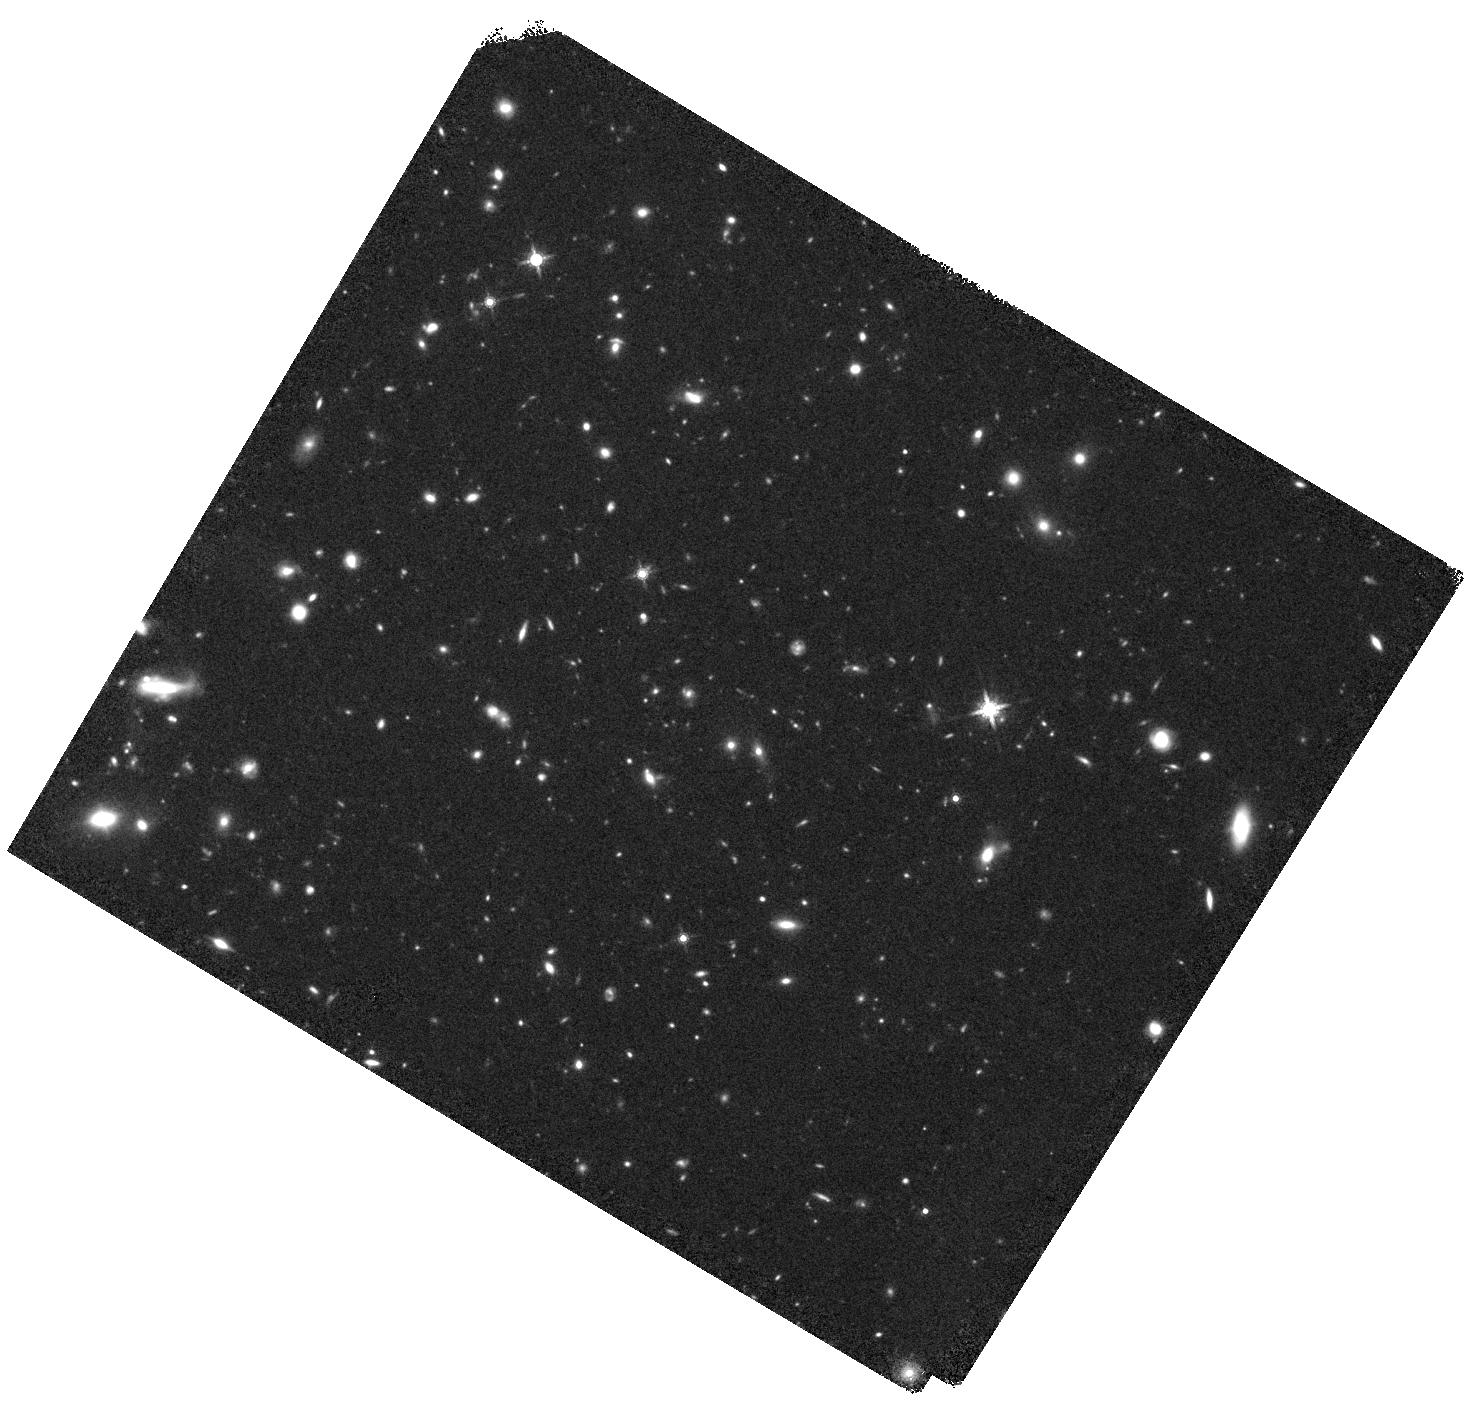
Target: UV-105842
Instrument: WFC3/IR
Filter: F160W
Exposure: 44 min
Observation ID: hst_14721_01_wfc3_ir_f160w_id6p01

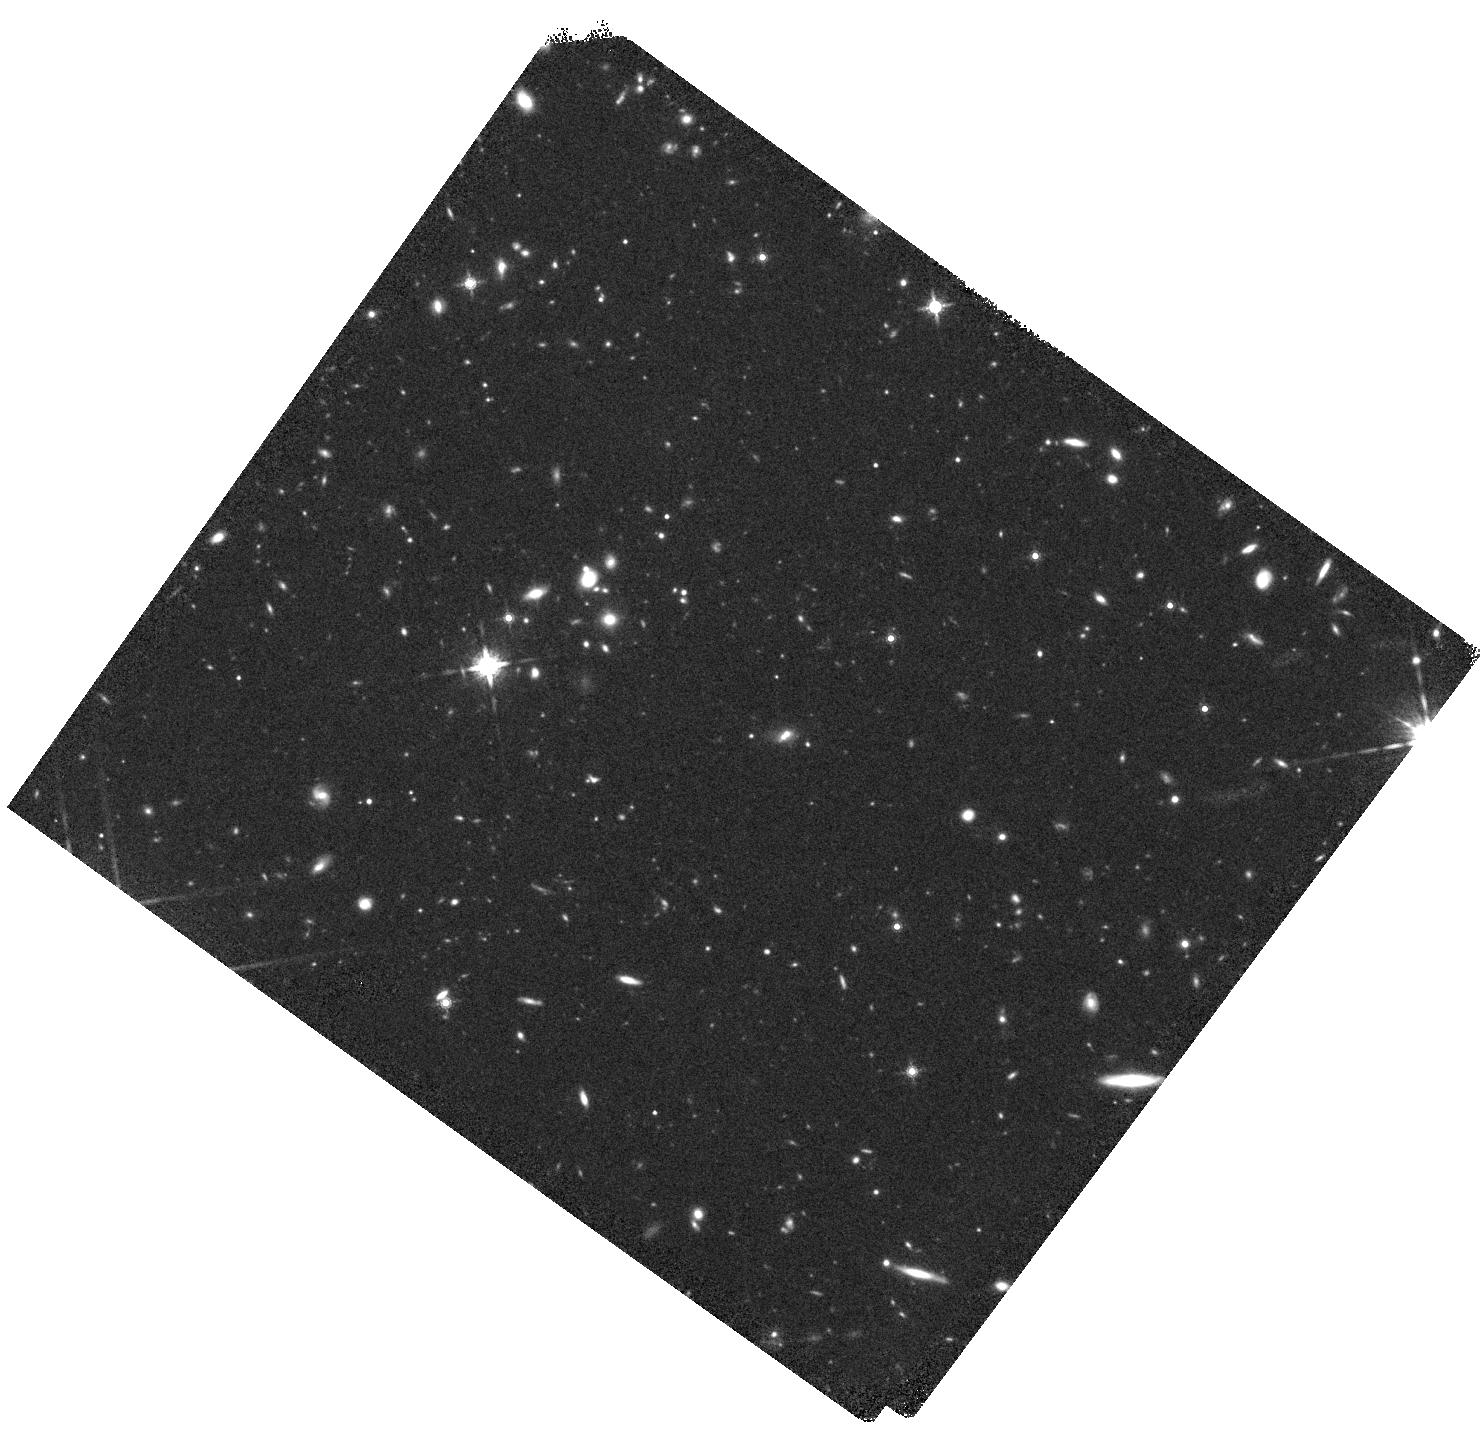
Target: UV-250513
Instrument: WFC3/IR
Filter: F160W
Exposure: 44 min
Observation ID: hst_14721_08_wfc3_ir_f160w_id6p08

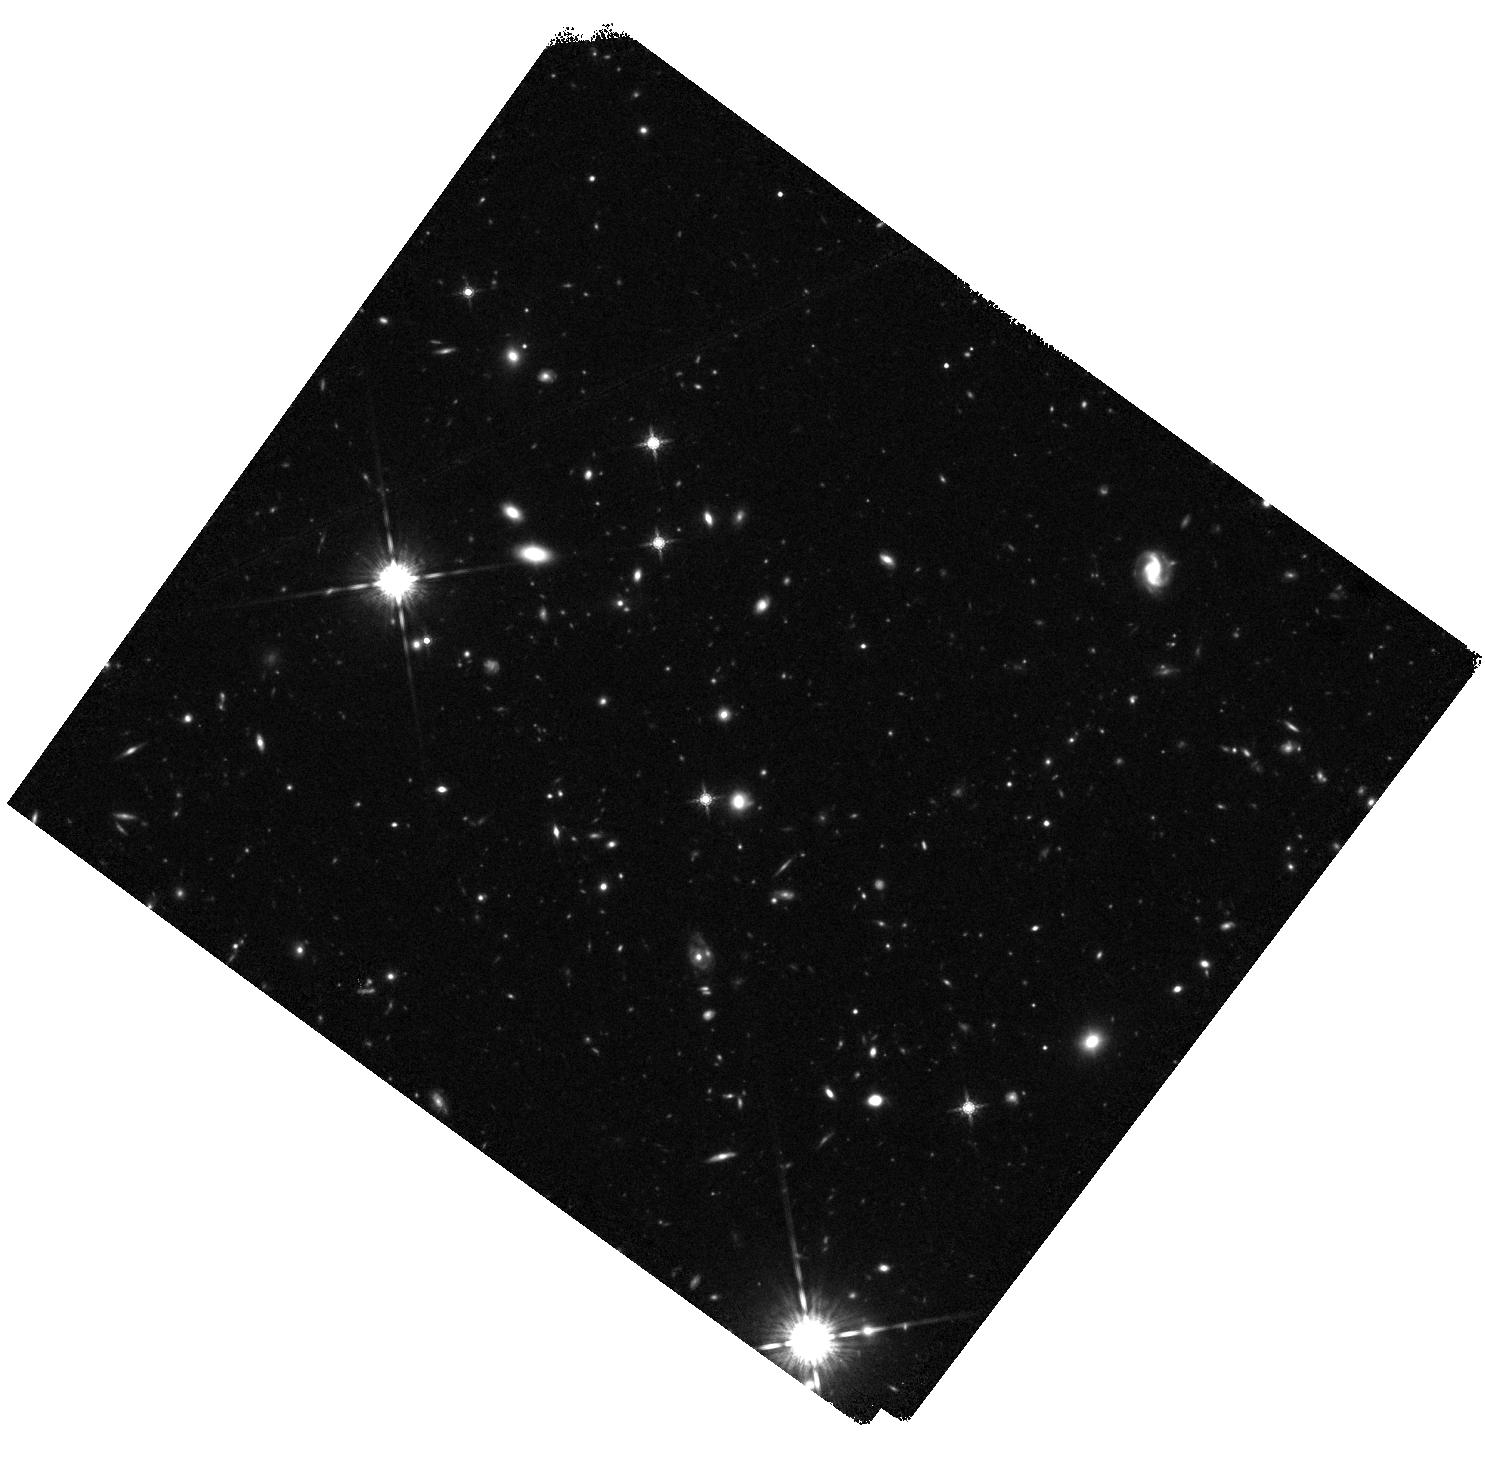
Target: UV-171687
Instrument: WFC3/IR
Filter: F160W
Exposure: 44 min
Observation ID: hst_14721_05_wfc3_ir_f160w_id6p05

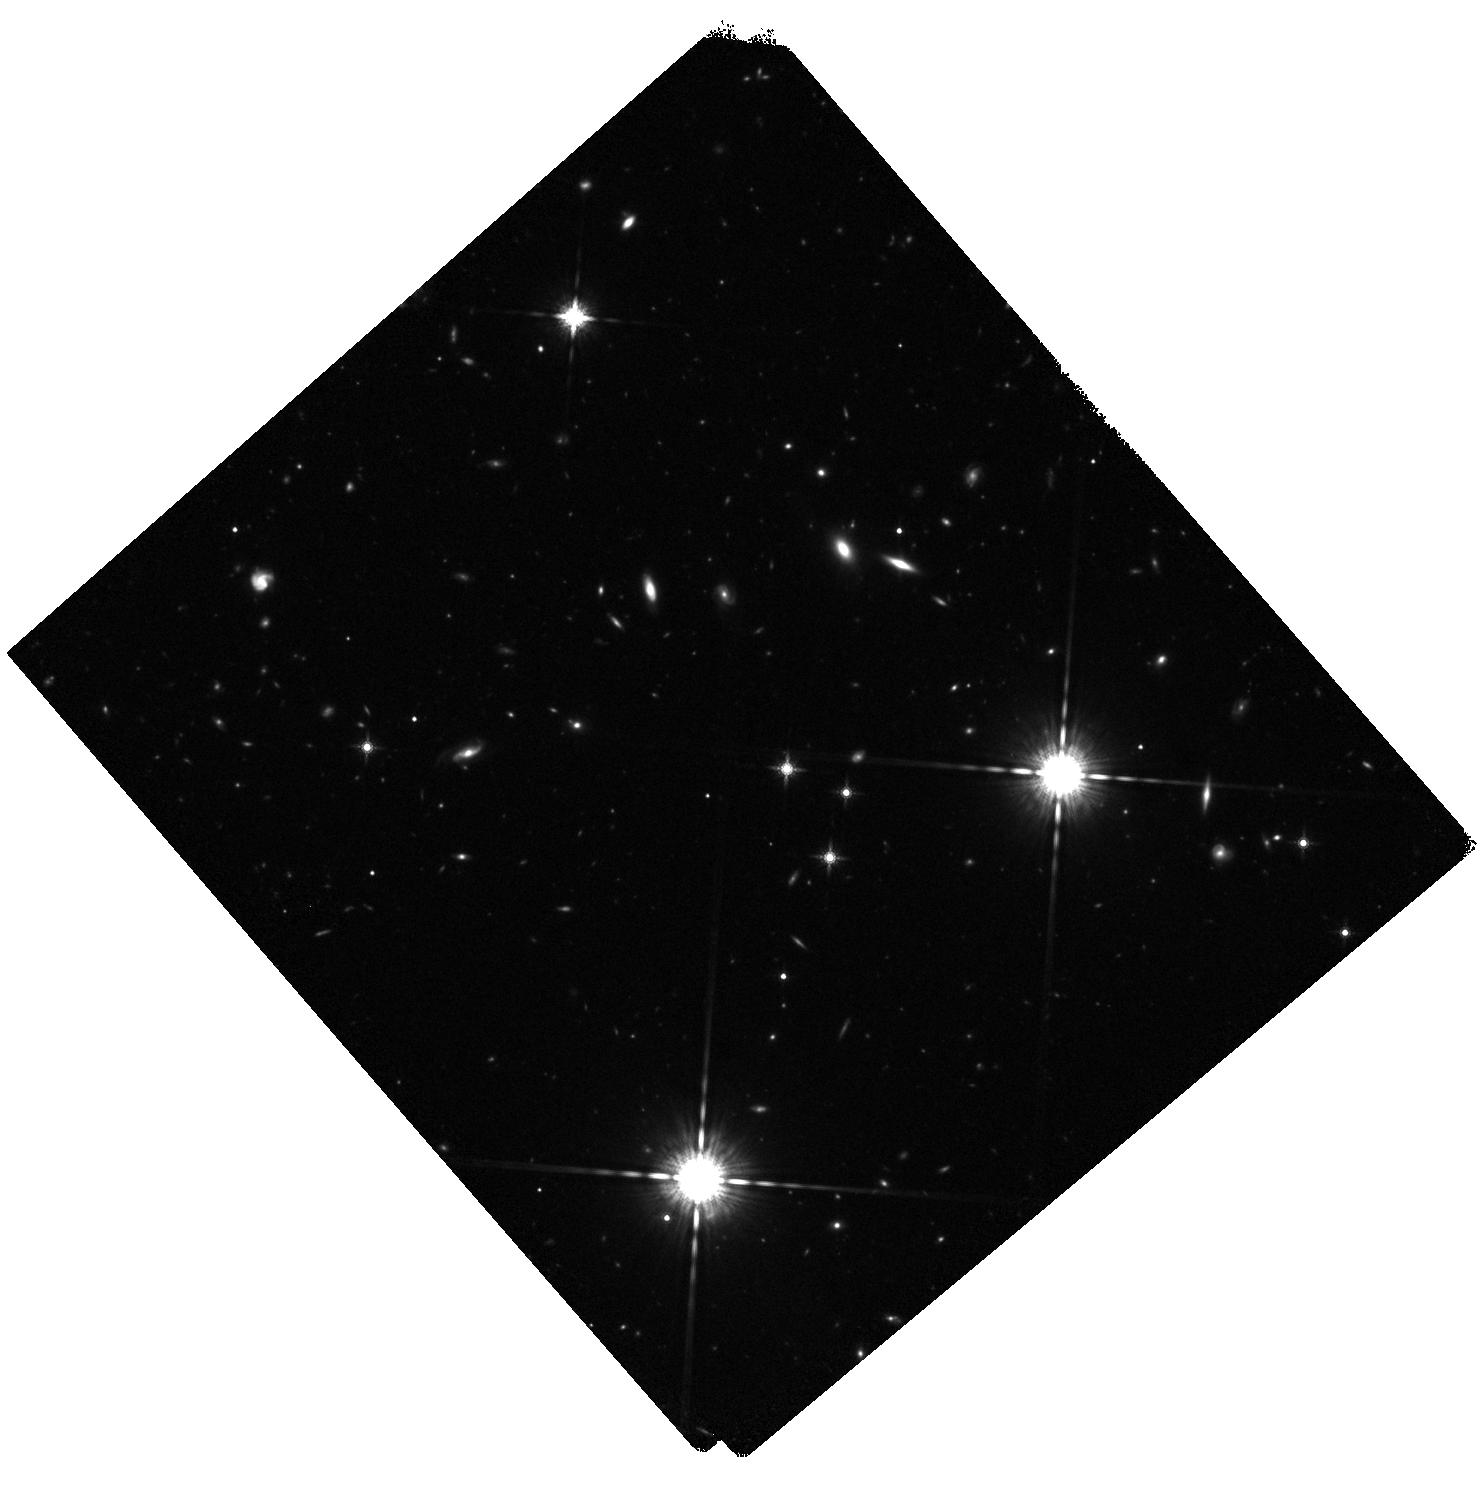
Target: UV-230929
Instrument: WFC3/IR
Filter: F160W
Exposure: 44 min
Observation ID: hst_14721_07_wfc3_ir_f160w_id6p07

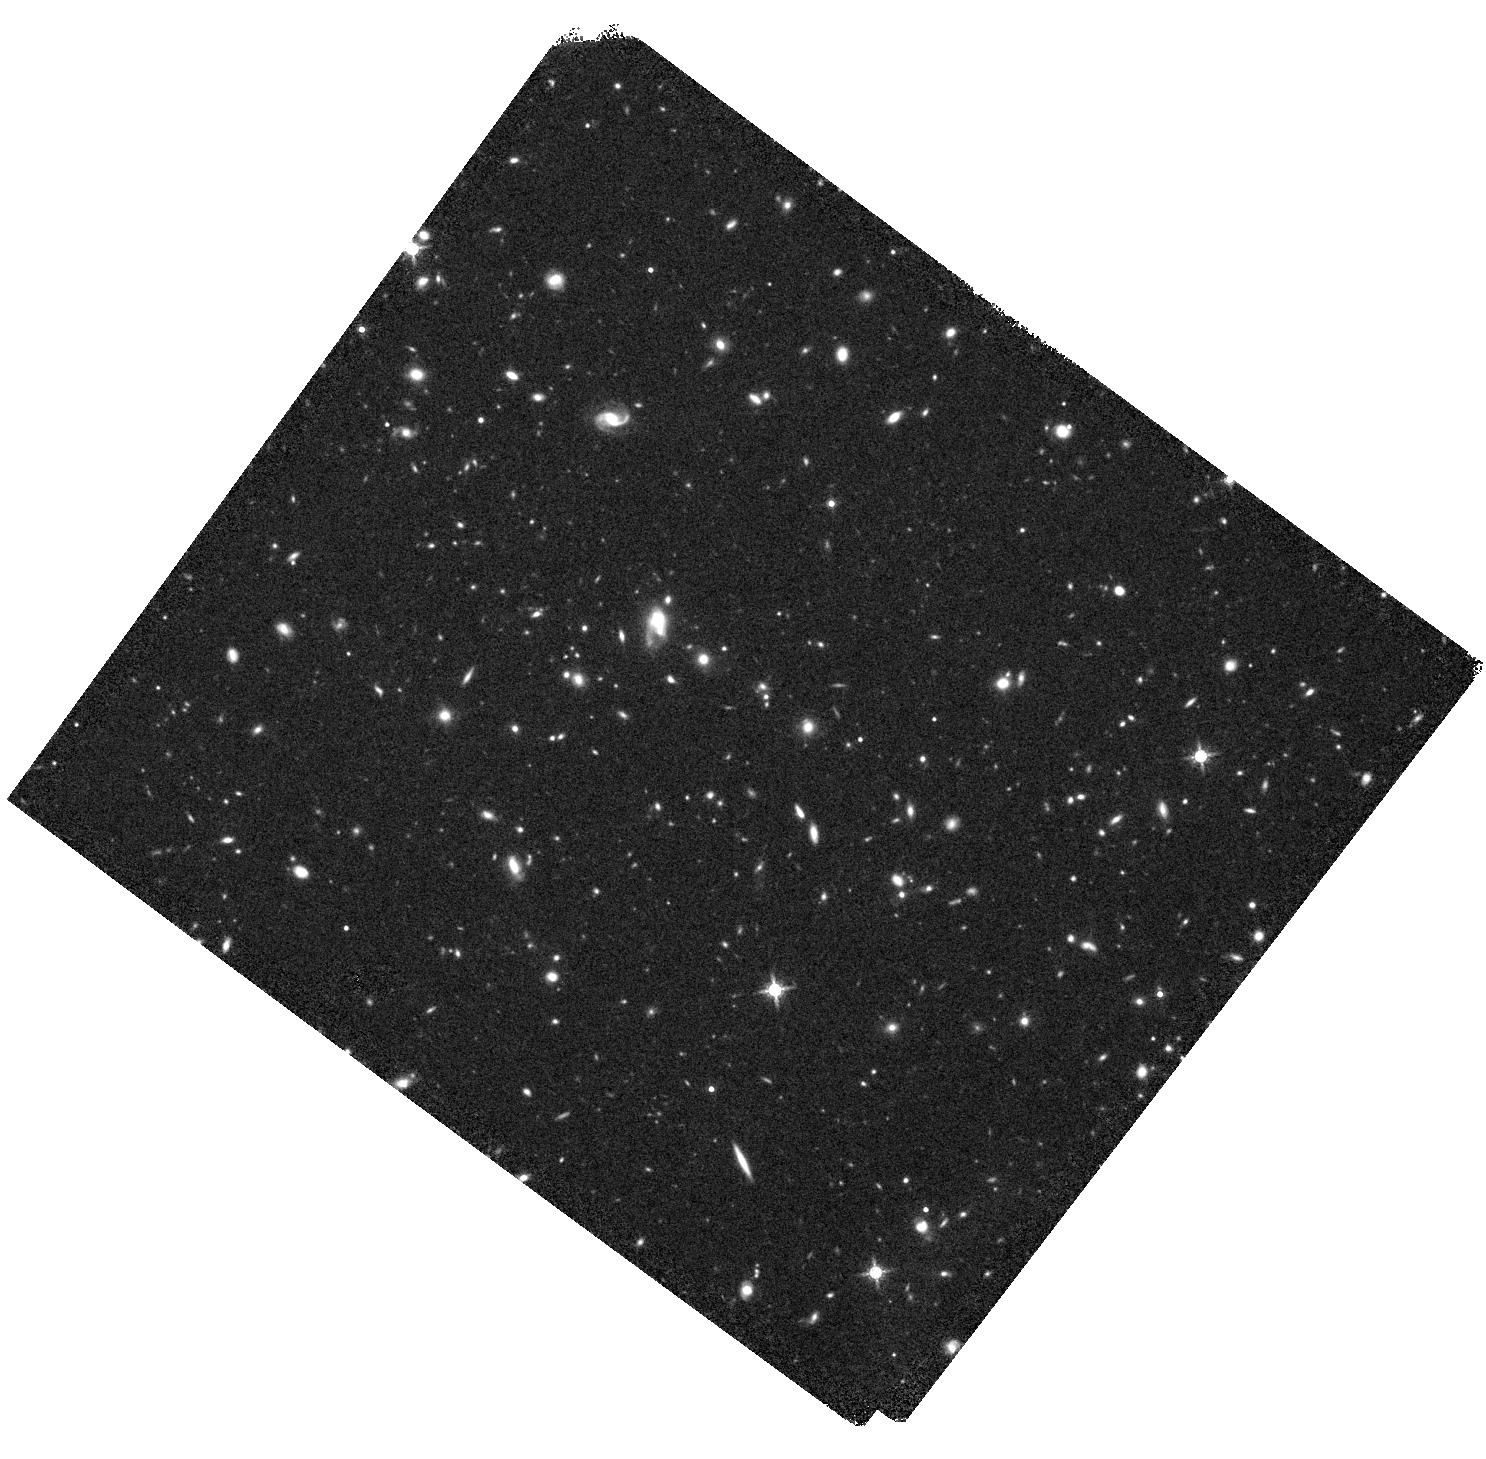
Target: UV-155853
Instrument: WFC3/IR
Filter: F160W
Exposure: 44 min
Observation ID: hst_14721_03_wfc3_ir_f160w_id6p03

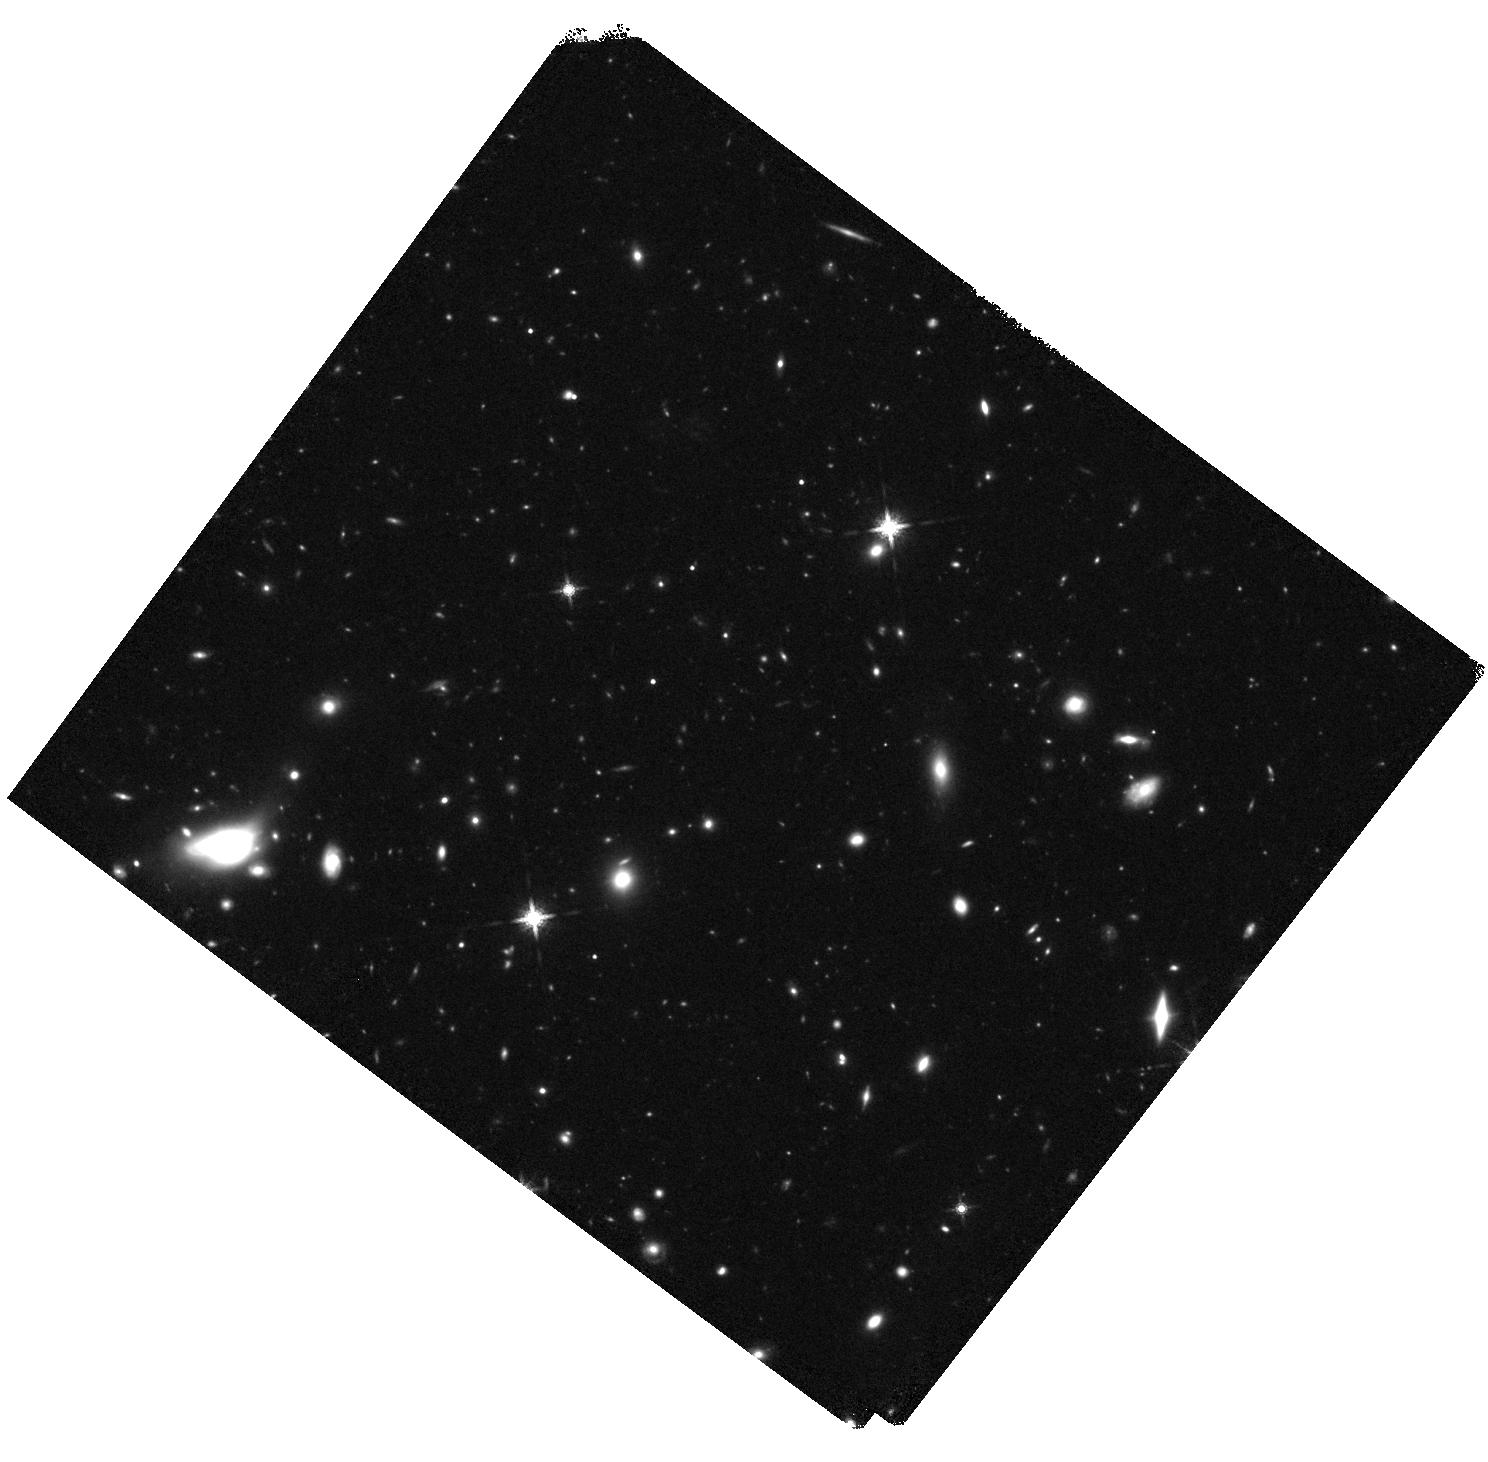
Target: UV-108899
Instrument: WFC3/IR
Filter: F160W
Exposure: 44 min
Observation ID: hst_14721_02_wfc3_ir_f160w_id6p02

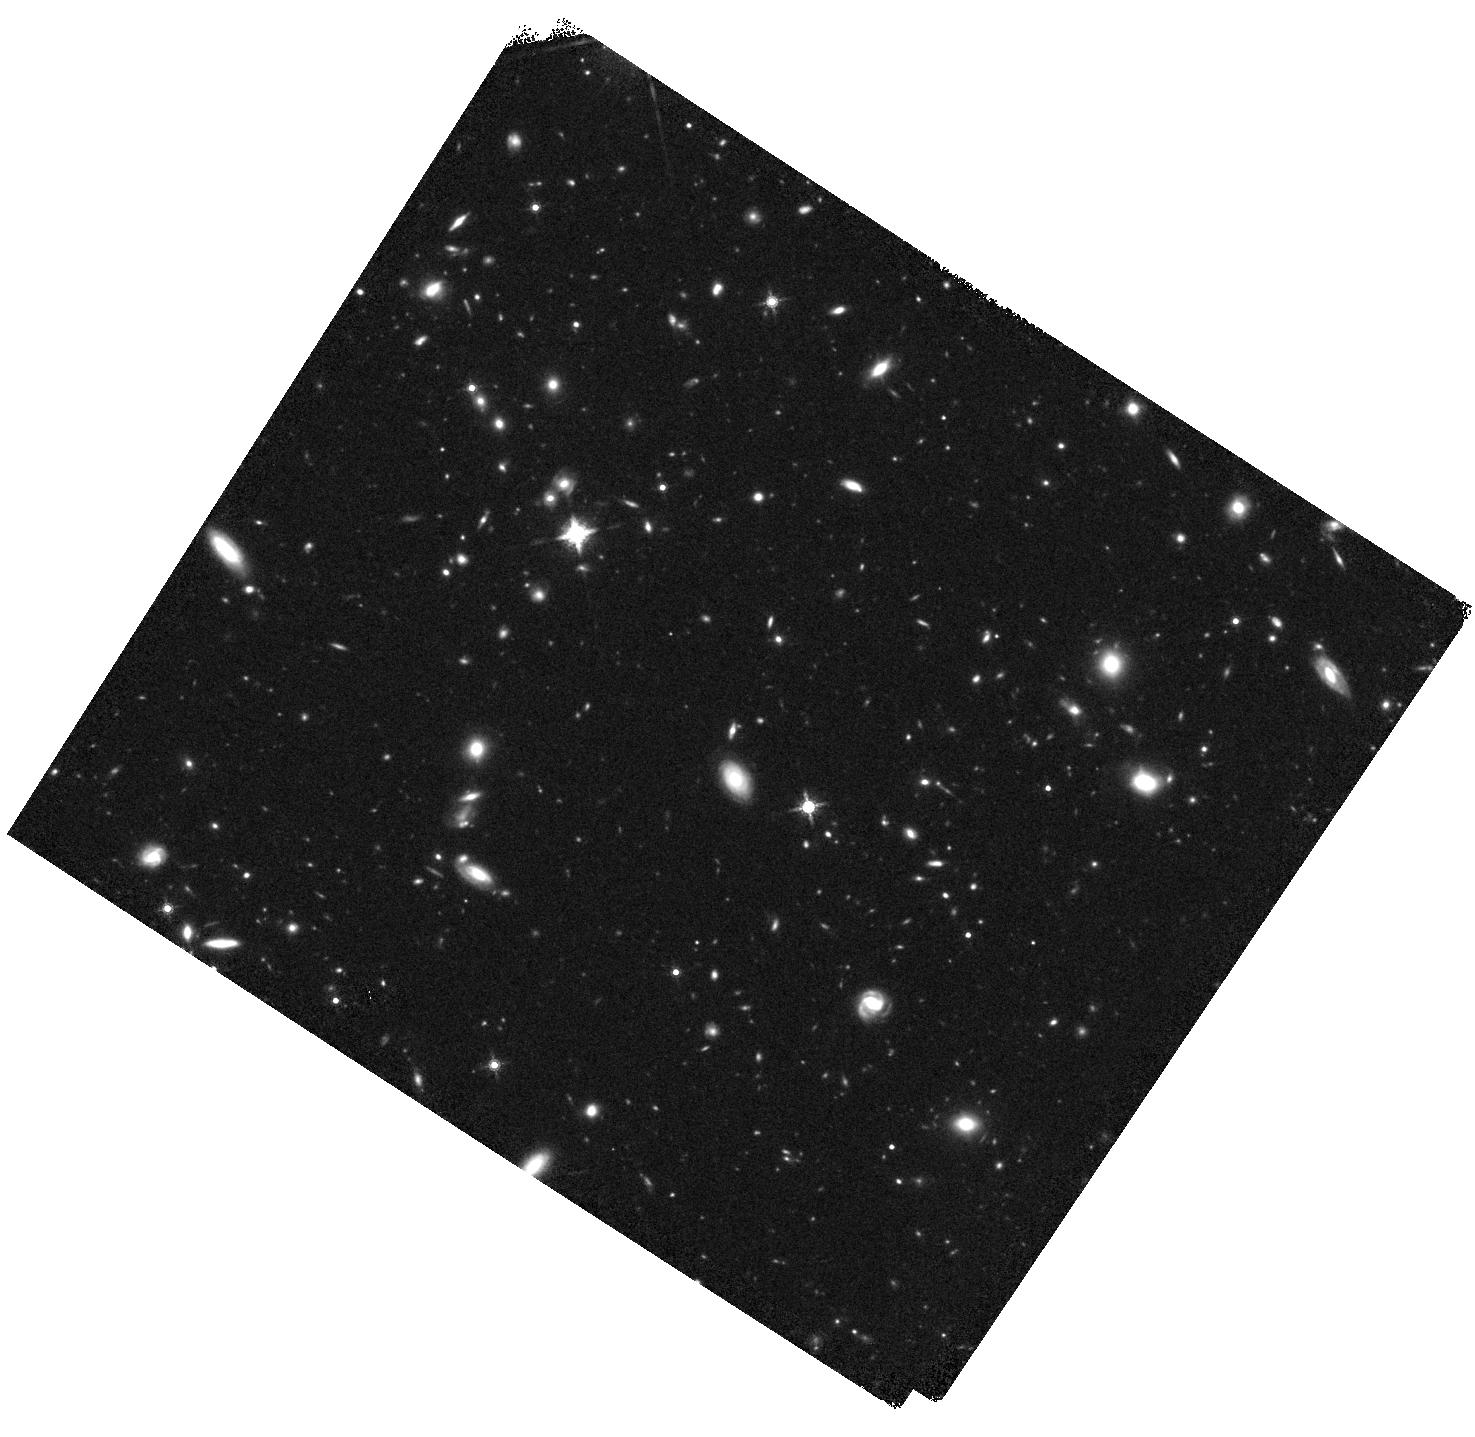
Target: UV-90676
Instrument: WFC3/IR
Filter: F160W
Exposure: 44 min
Observation ID: hst_14721_10_wfc3_ir_f160w_id6p10

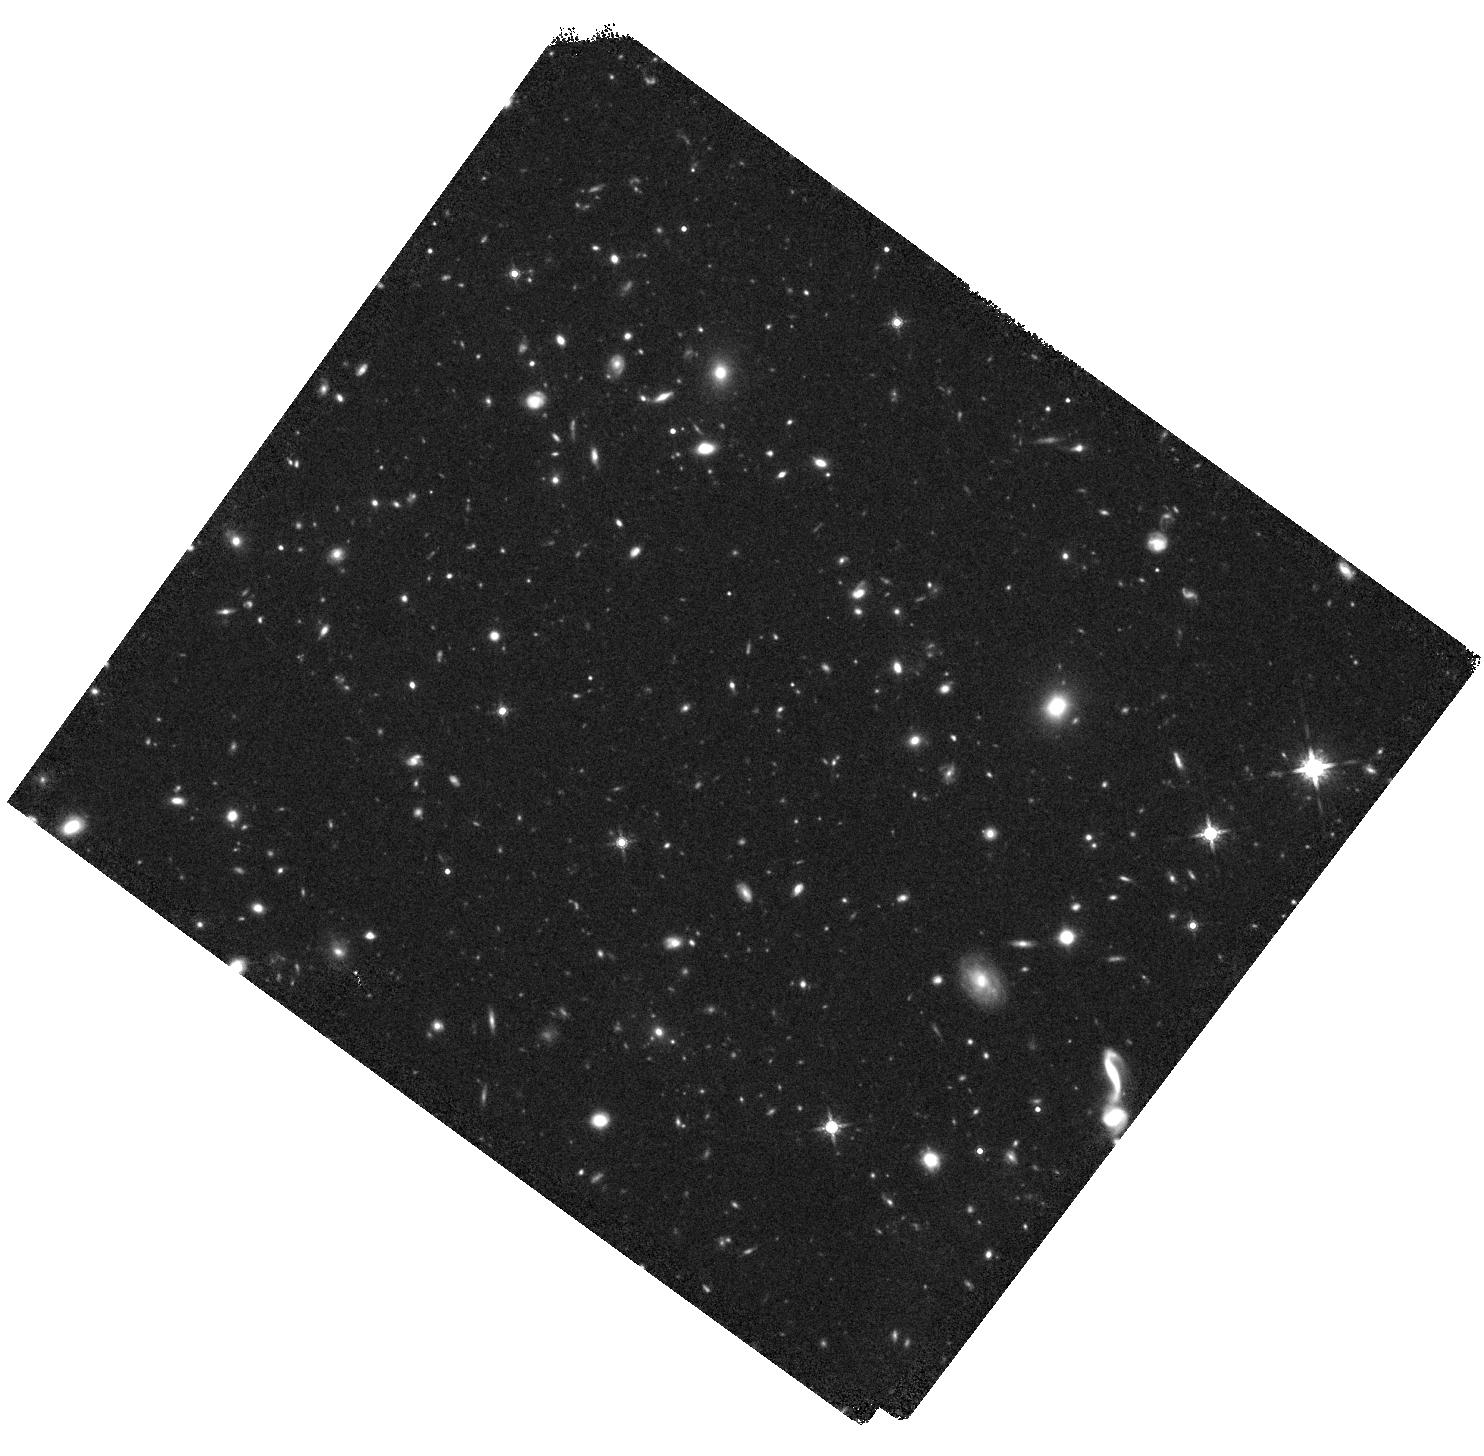
Target: UV-171060
Instrument: WFC3/IR
Filter: F160W
Exposure: 44 min
Observation ID: hst_14721_04_wfc3_ir_f160w_id6p04

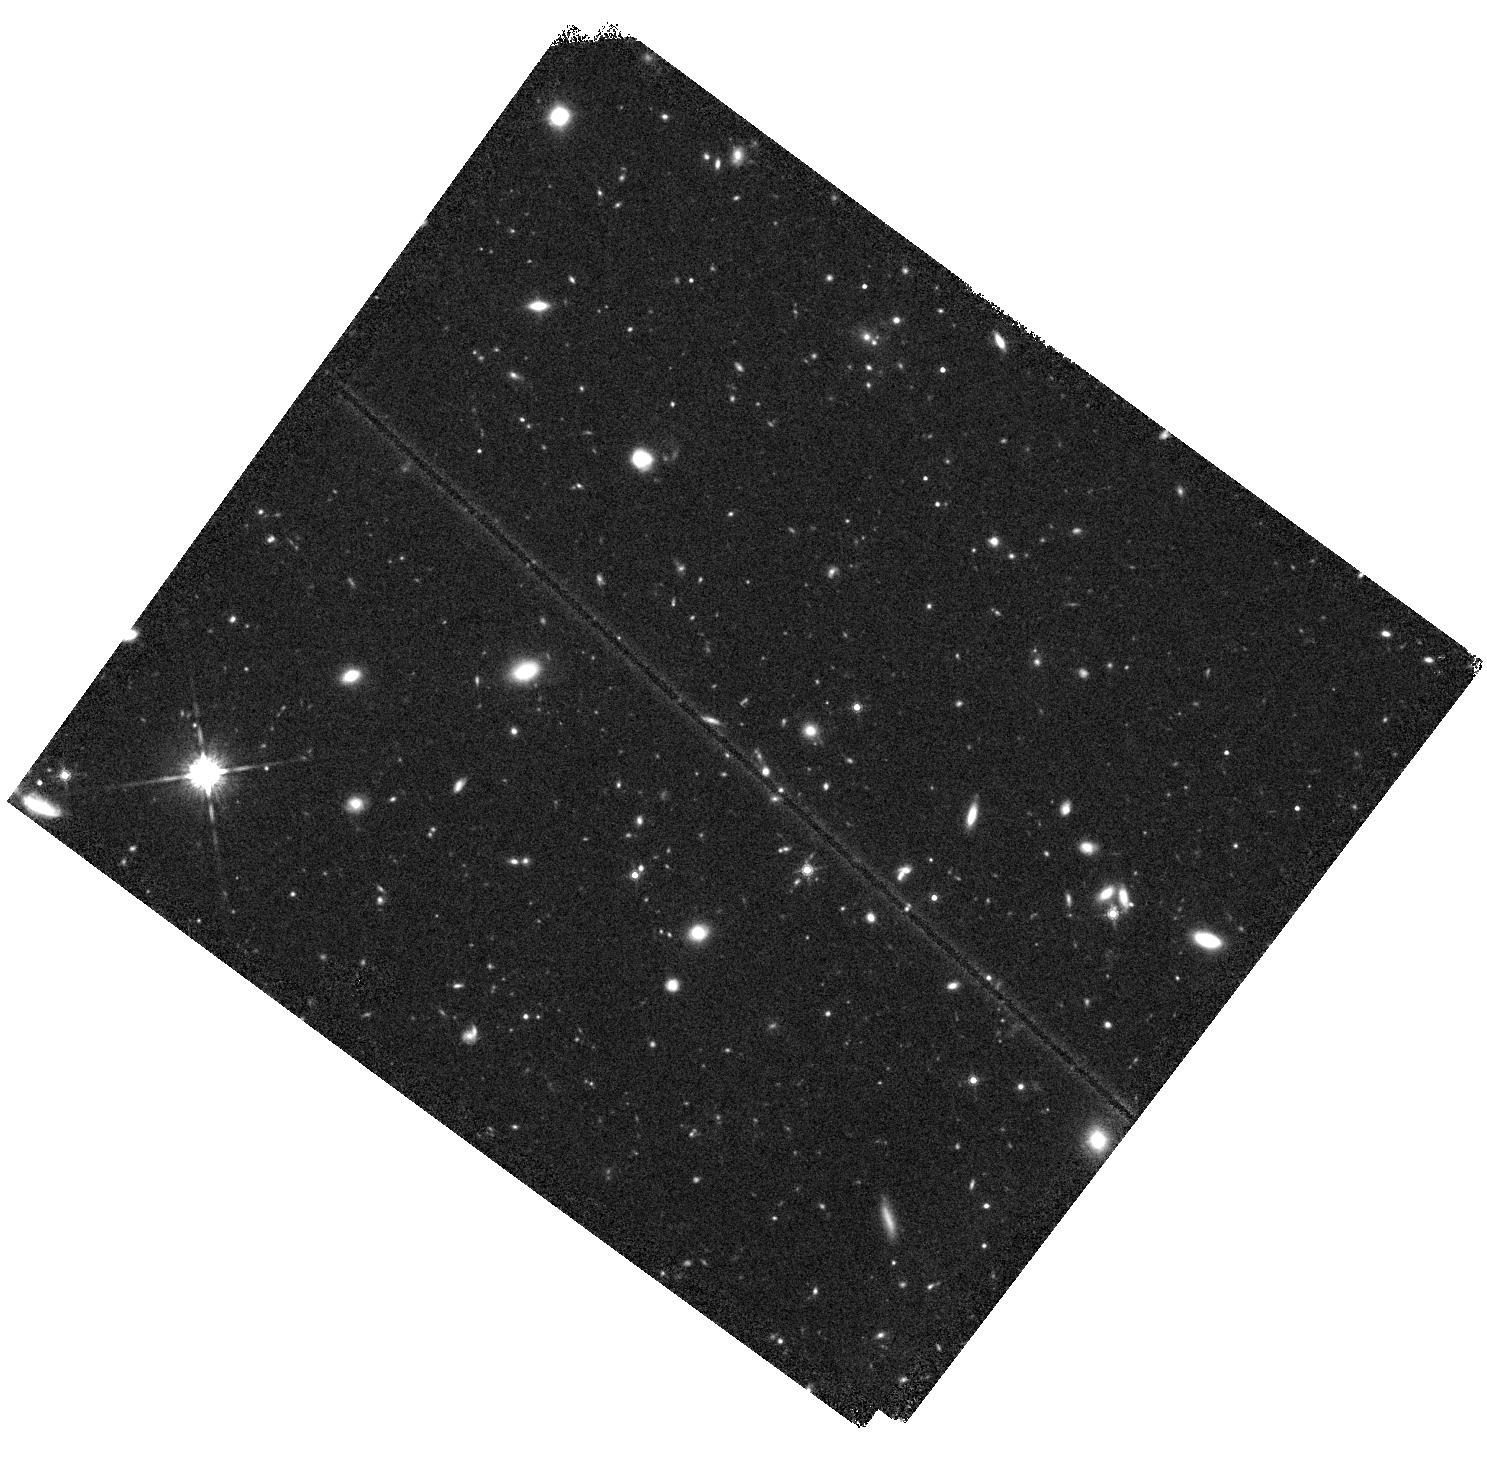
Target: UV-773654
Instrument: WFC3/IR
Filter: F160W
Exposure: 44 min
Observation ID: hst_14721_09_wfc3_ir_f160w_id6p09

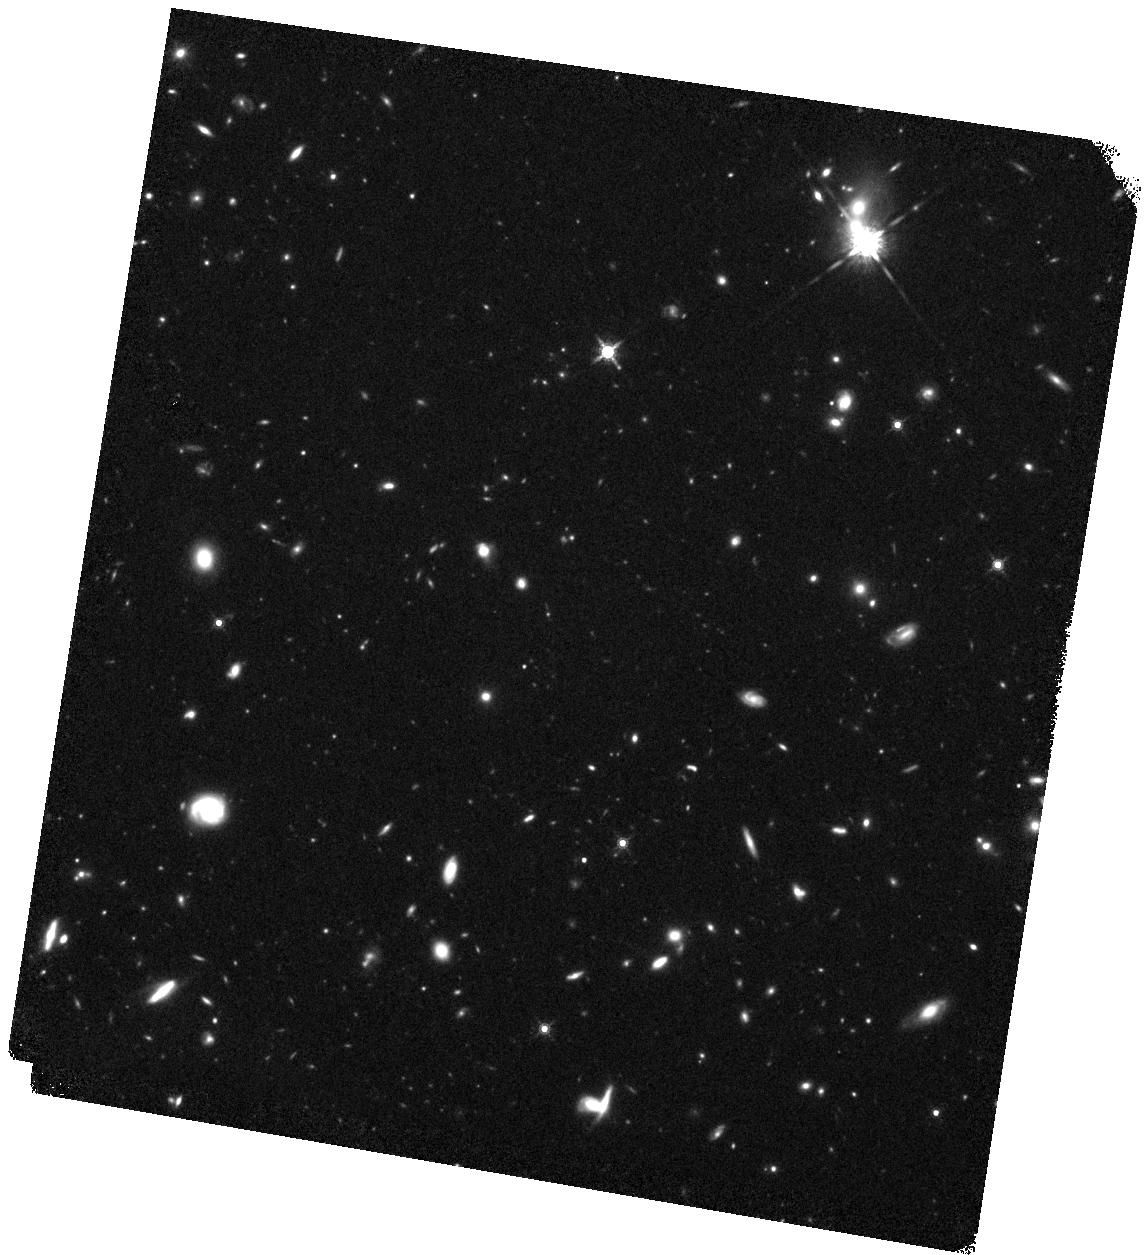
Target: UDS-19627
Instrument: WFC3/IR
Filter: F160W
Exposure: 44 min
Observation ID: hst_14721_11_wfc3_ir_f160w_id6p11

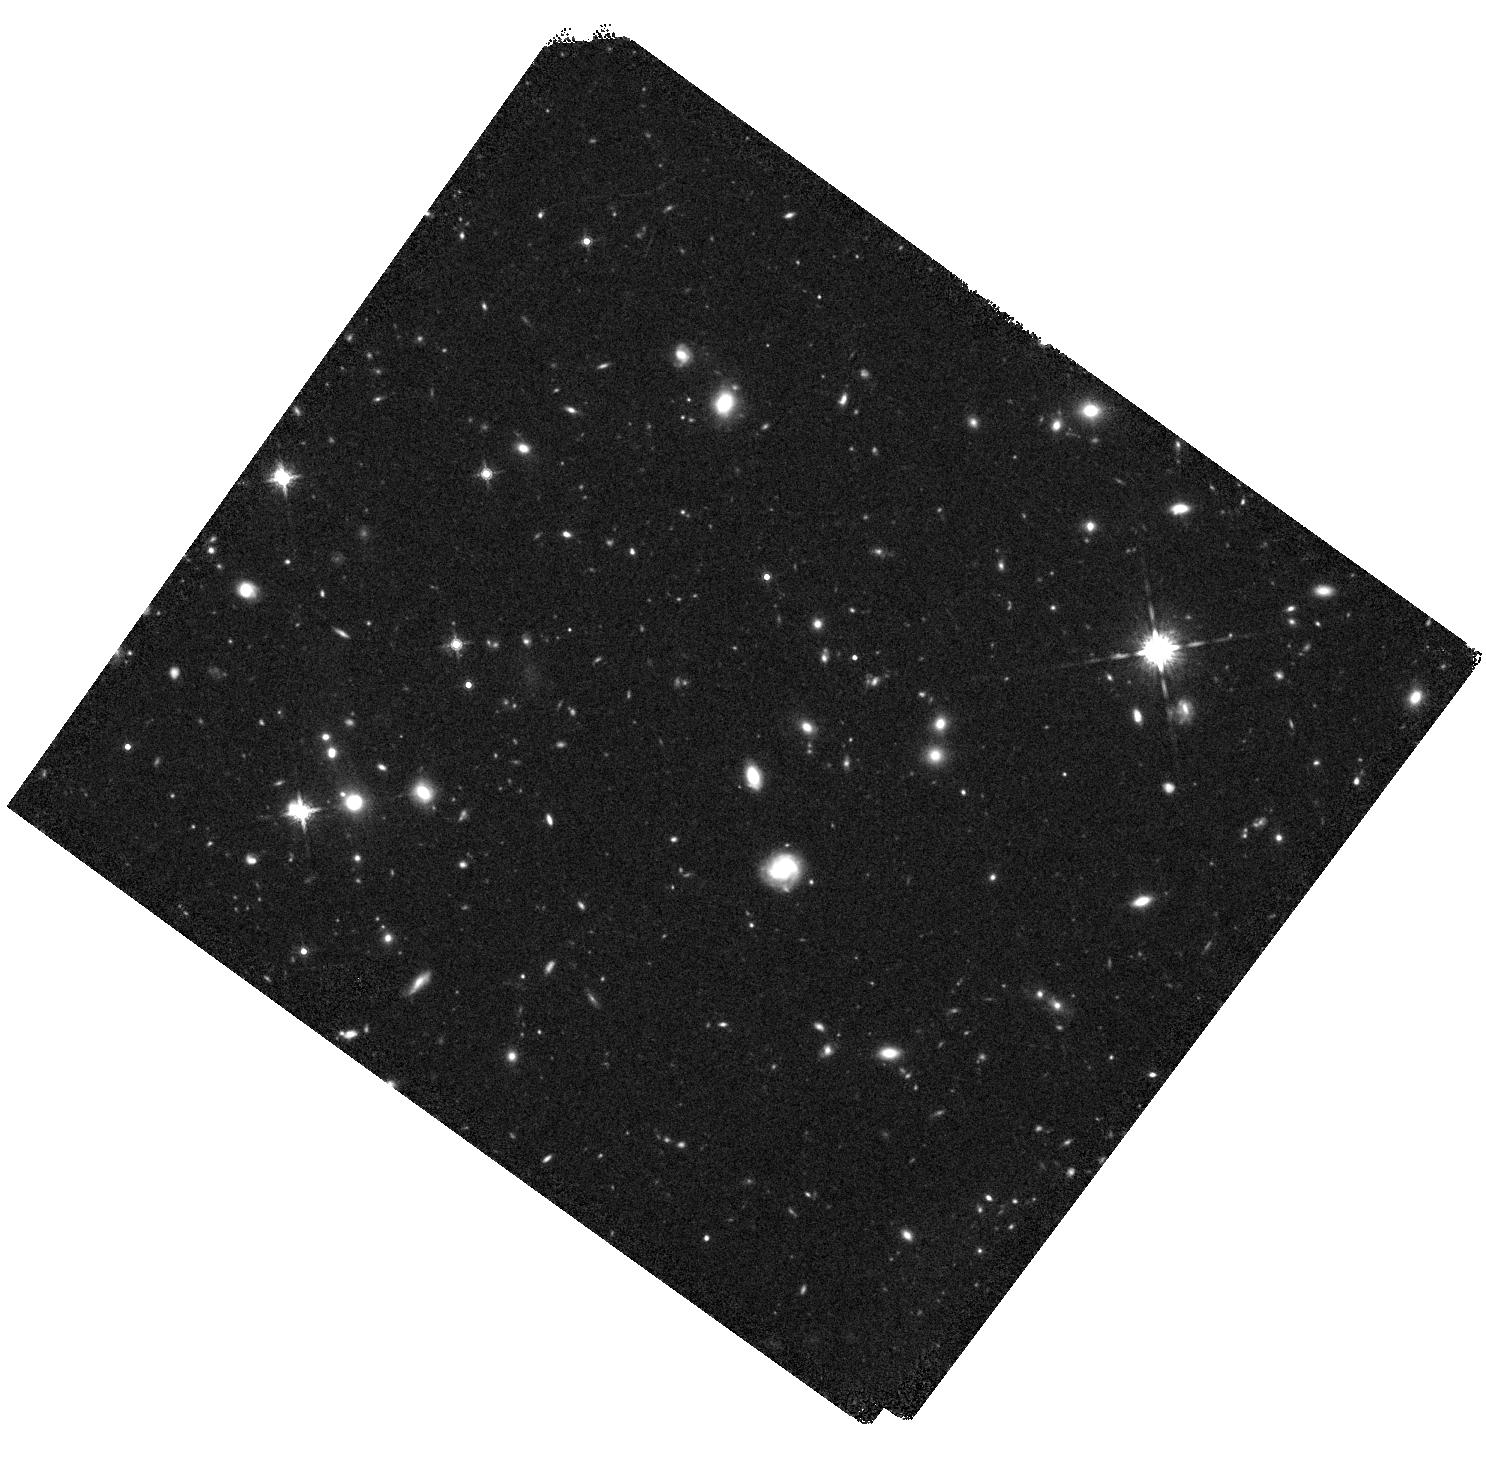
Target: UV-239220
Instrument: WFC3/IR
Filter: F160W
Exposure: 44 min
Observation ID: hst_14721_06_wfc3_ir_f160w_id6p06

The Fundamental Plane of Ultra-Massive Galaxies at z~2 (PI: Conselice, Christopher)

The fundamental plane (FP), relating the effective radius, velocity dispersion, and surface brightness is a unique tool for studying the structural, stellar, and dark matter evolution of early-type galaxies, and can reveal how these galaxies have formed and evolved. Thus far, studies have been mostly limited to z<1.3, beyond which the absorption lines used to derive velocity dispersions are redshifted out of the optical. With the advent of sensitive NIR spectrographs on 8m telescopes, it is now possible for the first time to study the FP directly at the epoch (z~2), where lower redshift studies predict it to have formed. Through a large investment of time with the 8m - VLT NIR spectrograph X-SHOOTER, we have derived velocity dispersions for a unique sample of 11 quiescent galaxies at z=2, tripling the number of galaxies with such measurements. We propose to obtain WFC3/IR imaging of these galaxies, which when combined with our ground-based spectroscopy, will allow us to measure accurately the fundamental plane at z~2 for the first time through accurate sizes derived from surface brightness profile fits to the data. This measurement of the FP will further reveal the time-scales and methods of formation for the most massive early type galaxies. The HST observations will also allow us to measure the structures of these galaxies, to search for any extended envelopes or asymmetries, and to examine the properties of their satellite galaxies. Three of our systems also show hints of having close companions through our spectroscopy and WFC3/IR imaging is required to investigate this further.